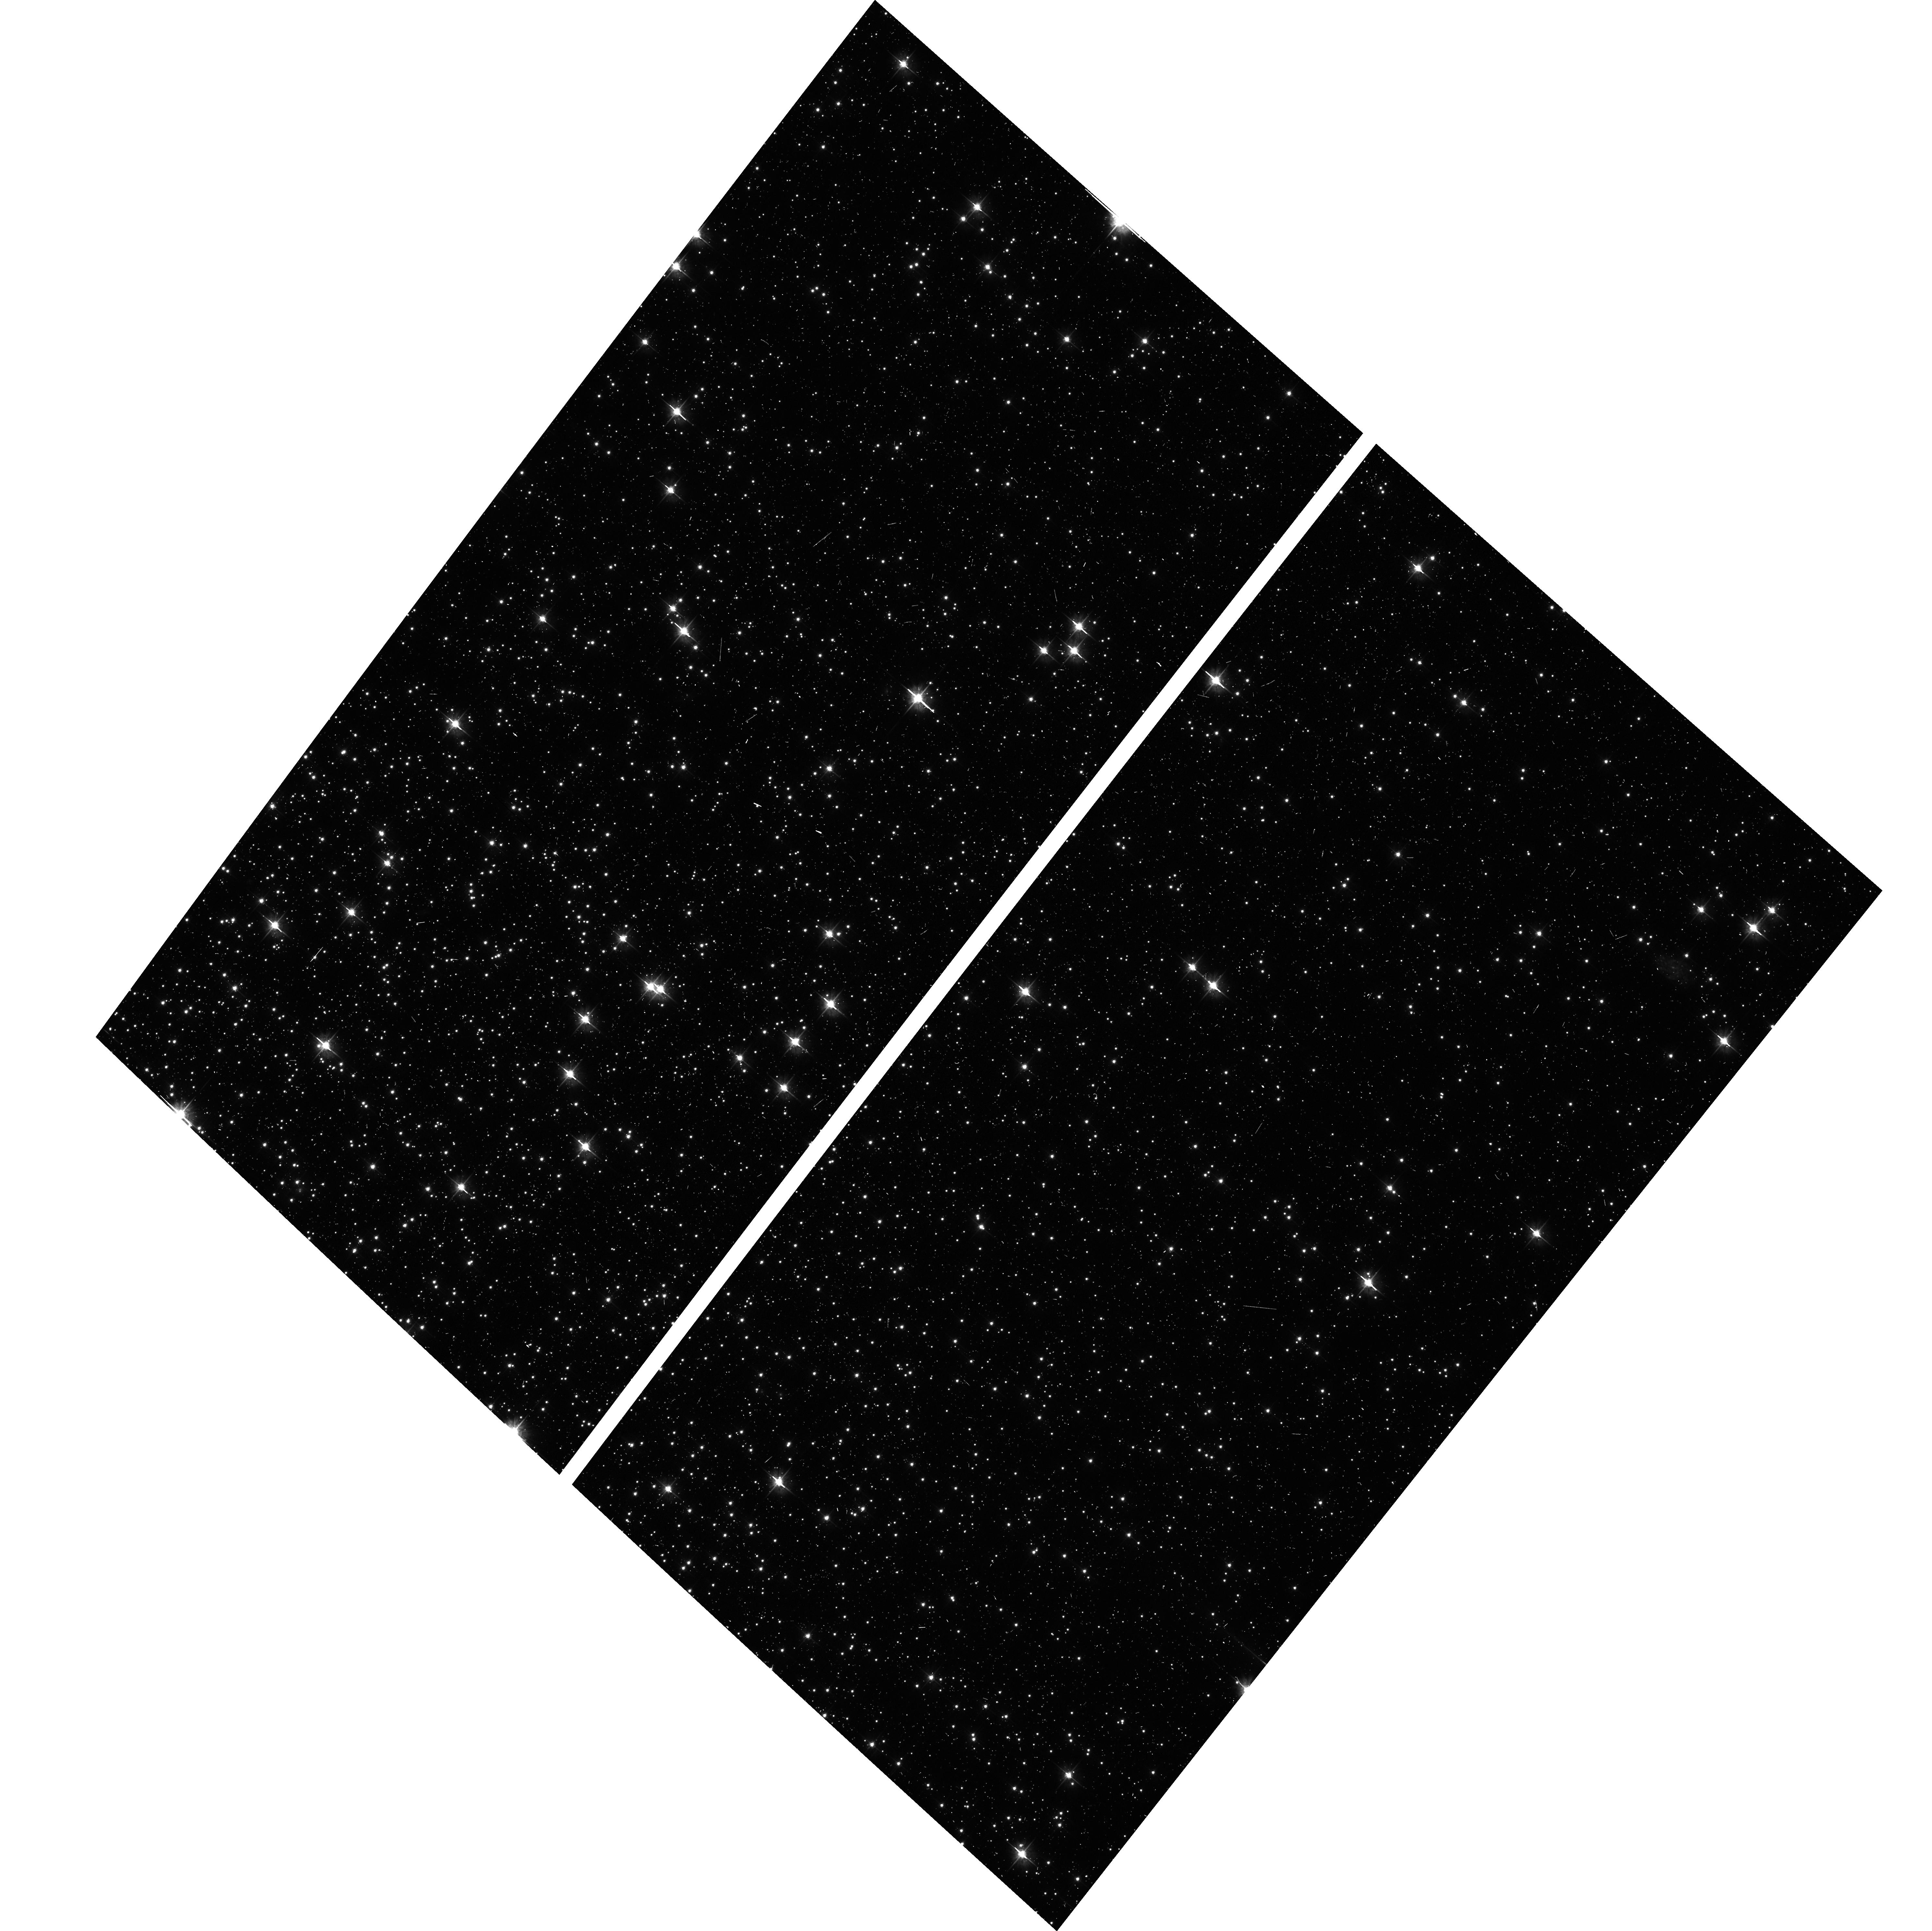
Target: NGC104-WFC. Instrument: ACS/WFC. Filter: F475W. Exposure: 6 min. Observation ID: hst_14953_01_acs_wfc_f475w_jdfw01

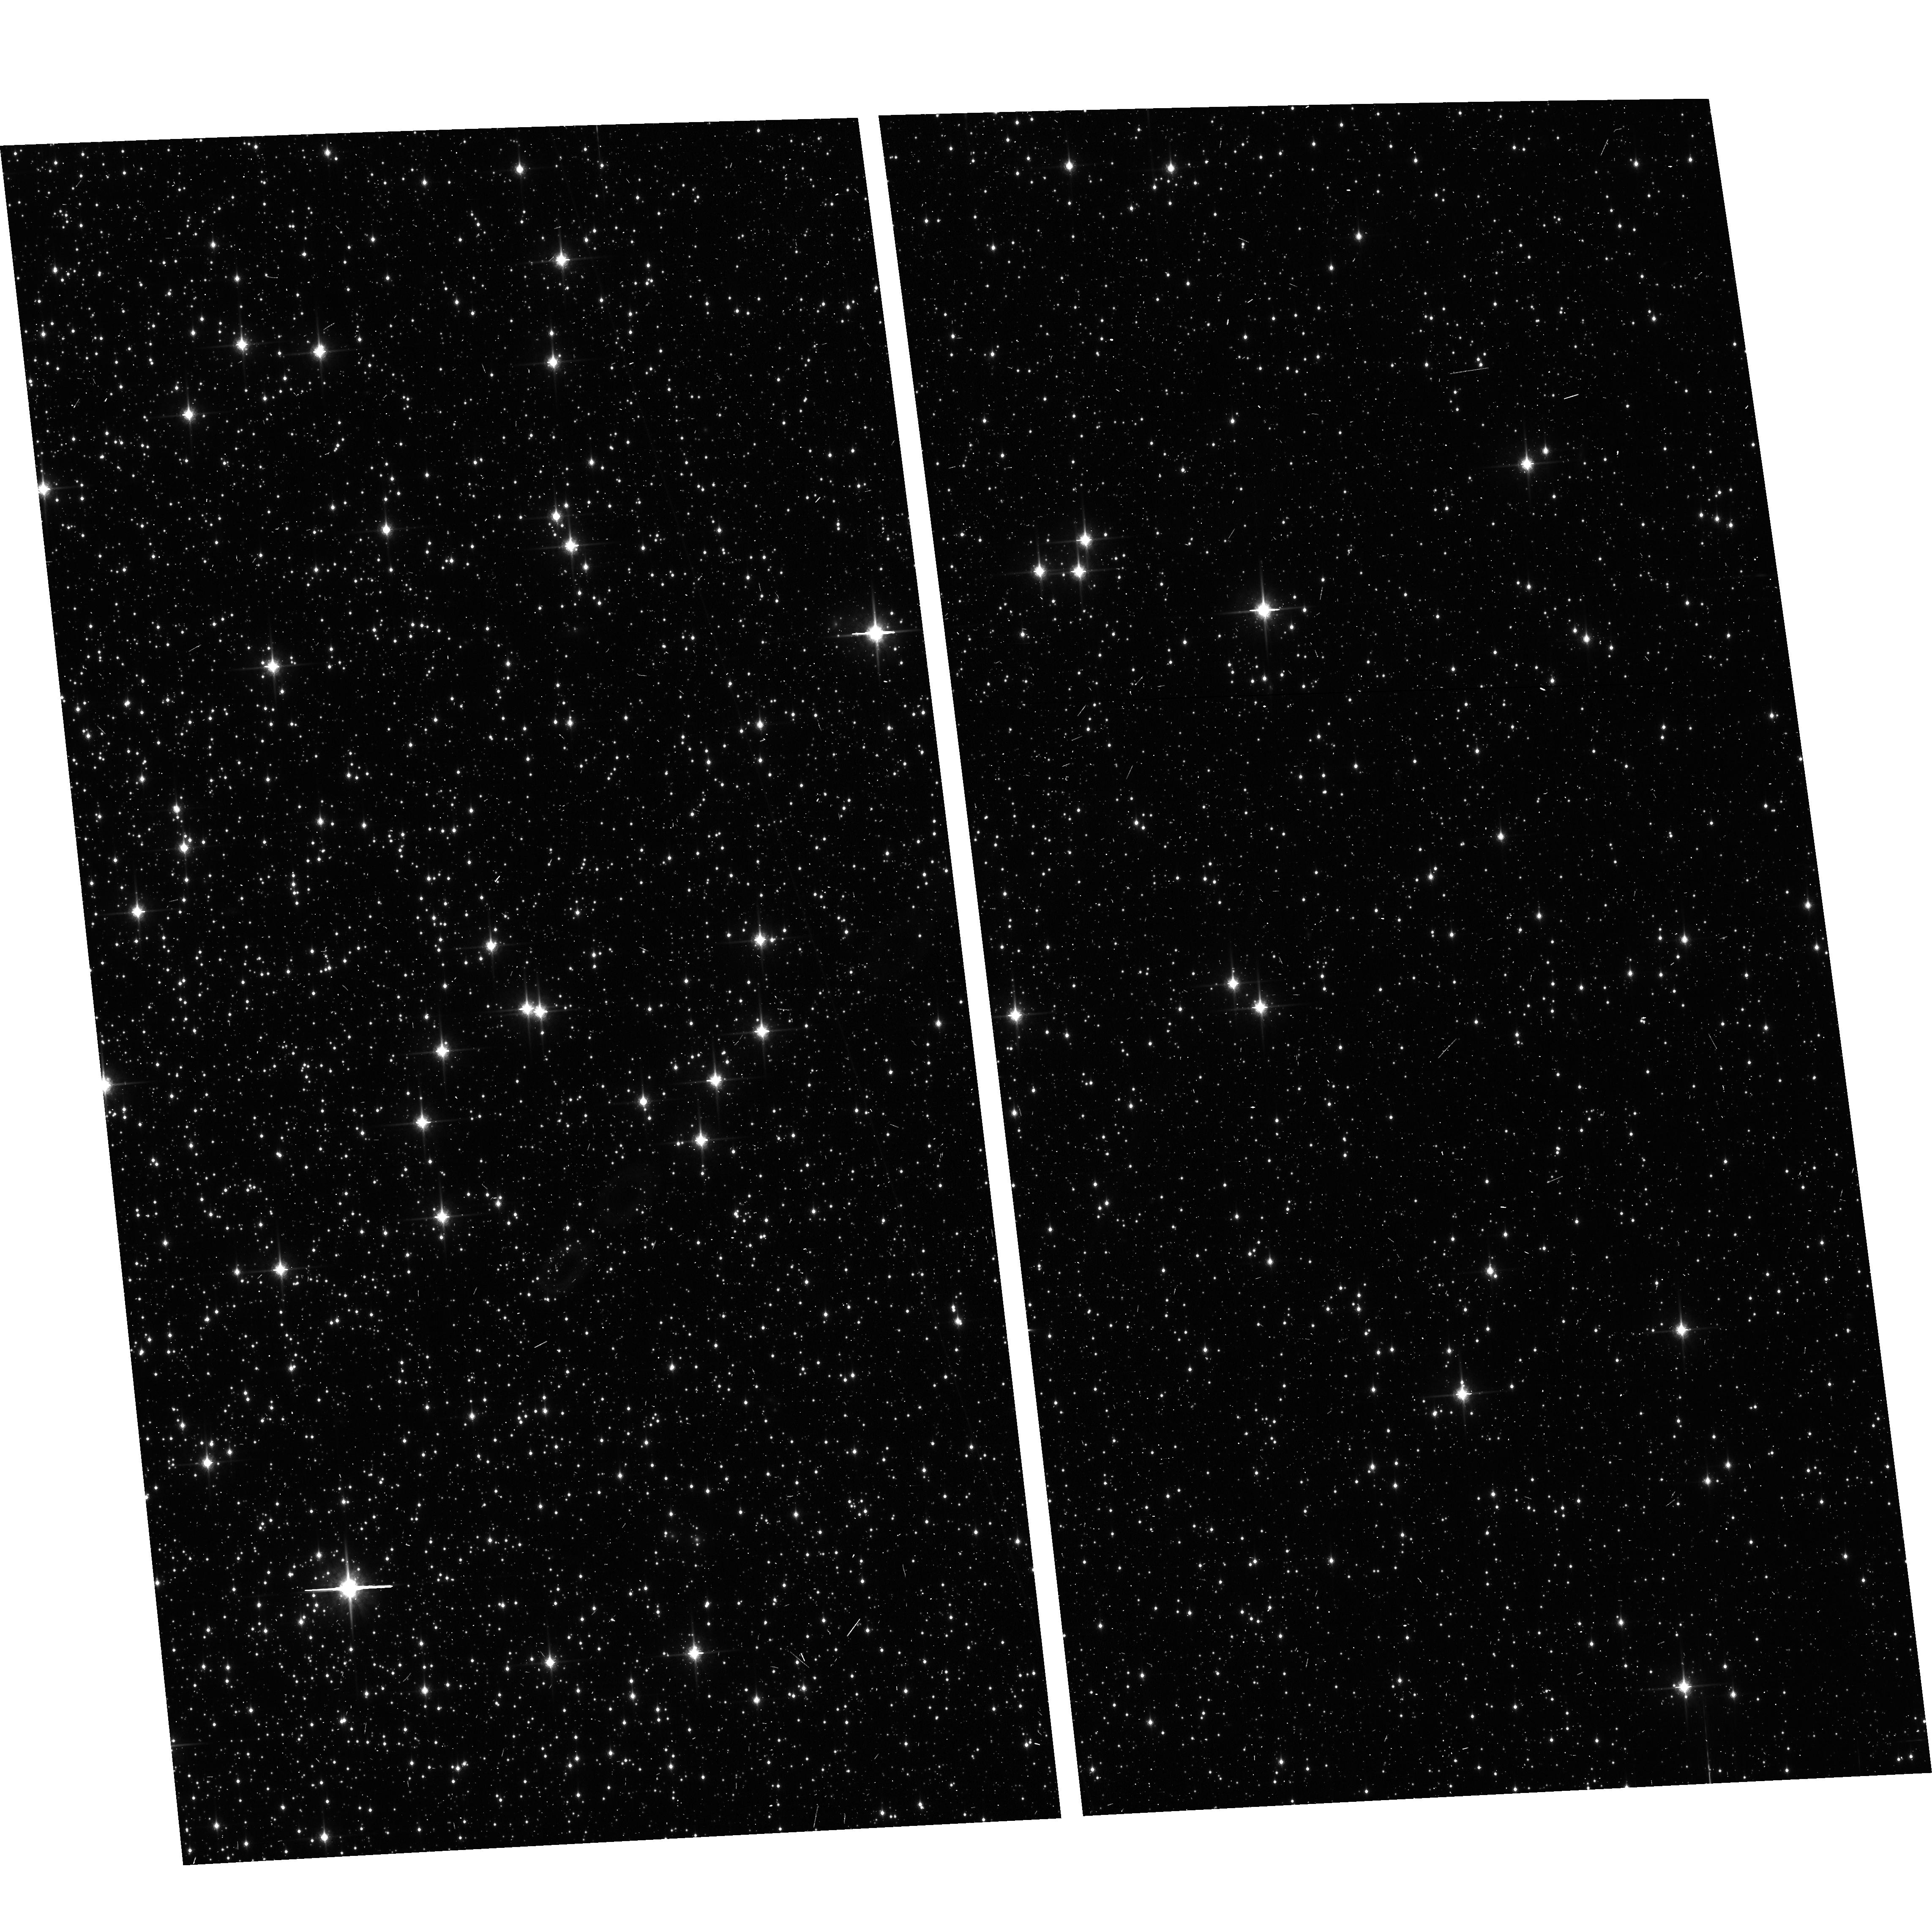
Target: NGC104-WFC. Instrument: ACS/WFC. Filter: F850LP. Exposure: 6 min. Observation ID: hst_14953_03_acs_wfc_f850lp_jdfw03

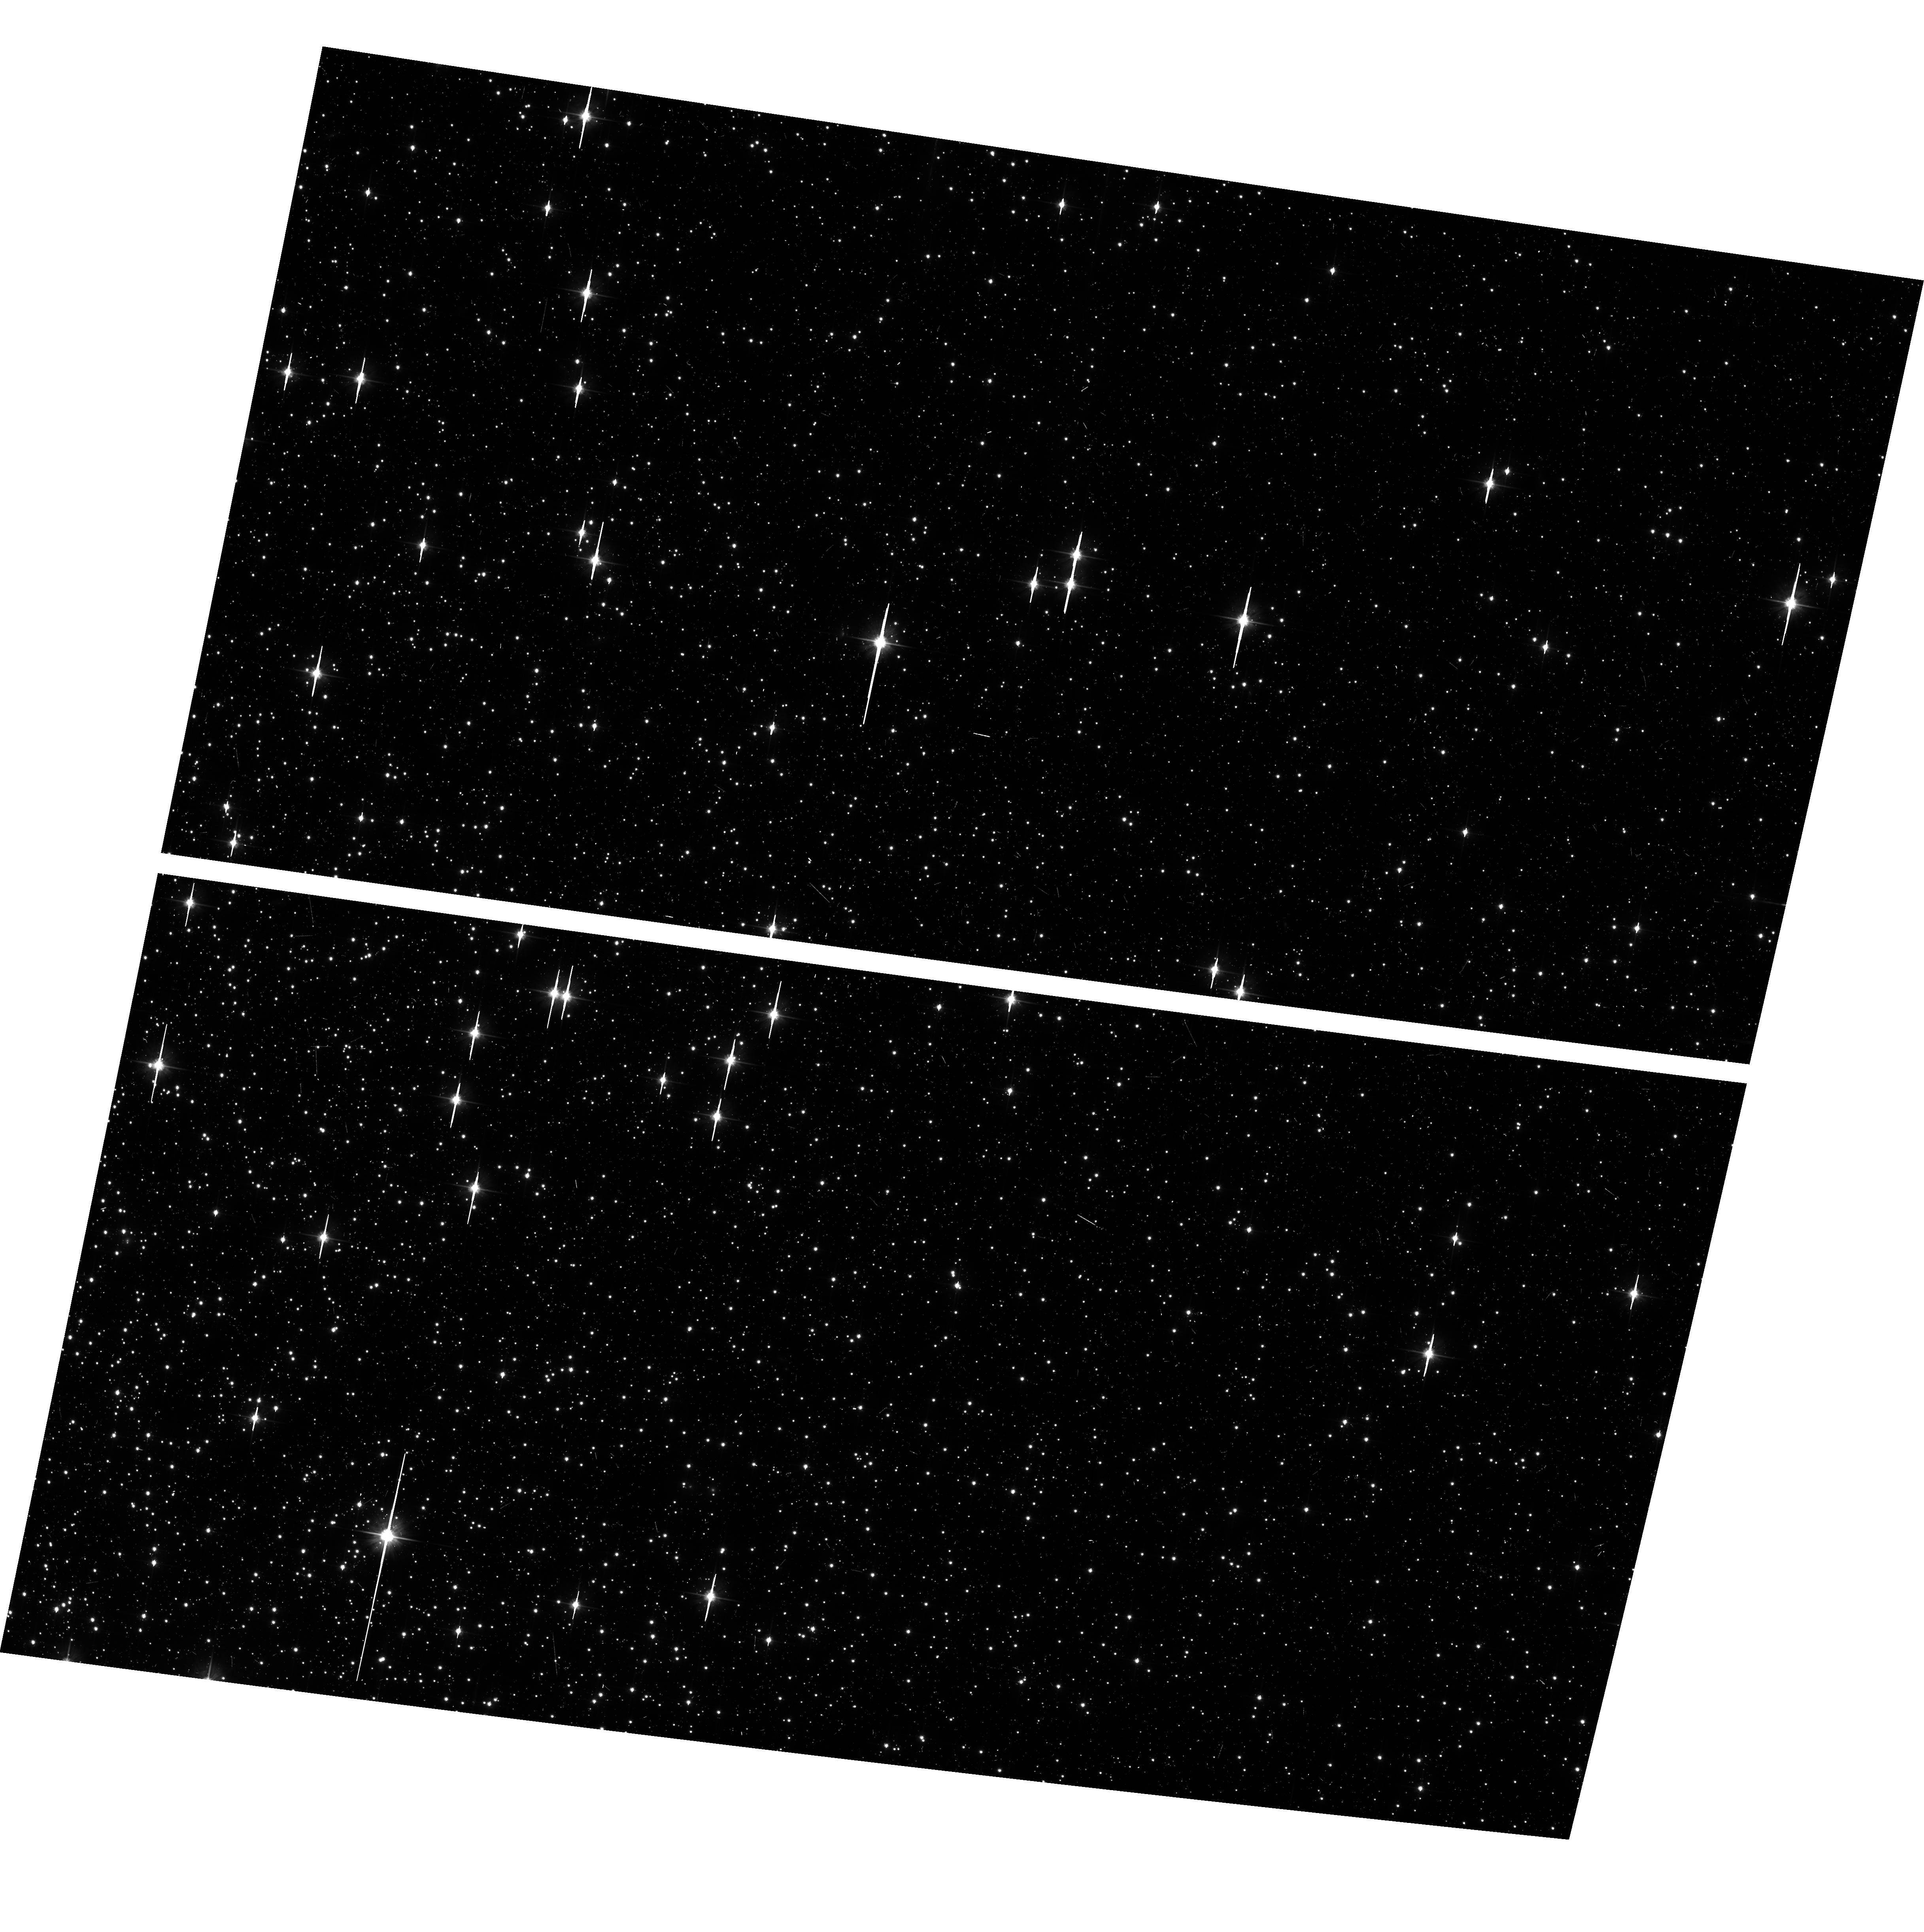
Target: NGC104-WFC. Instrument: ACS/WFC. Filter: F606W. Exposure: 6 min. Observation ID: hst_14953_02_acs_wfc_f606w_jdfw02

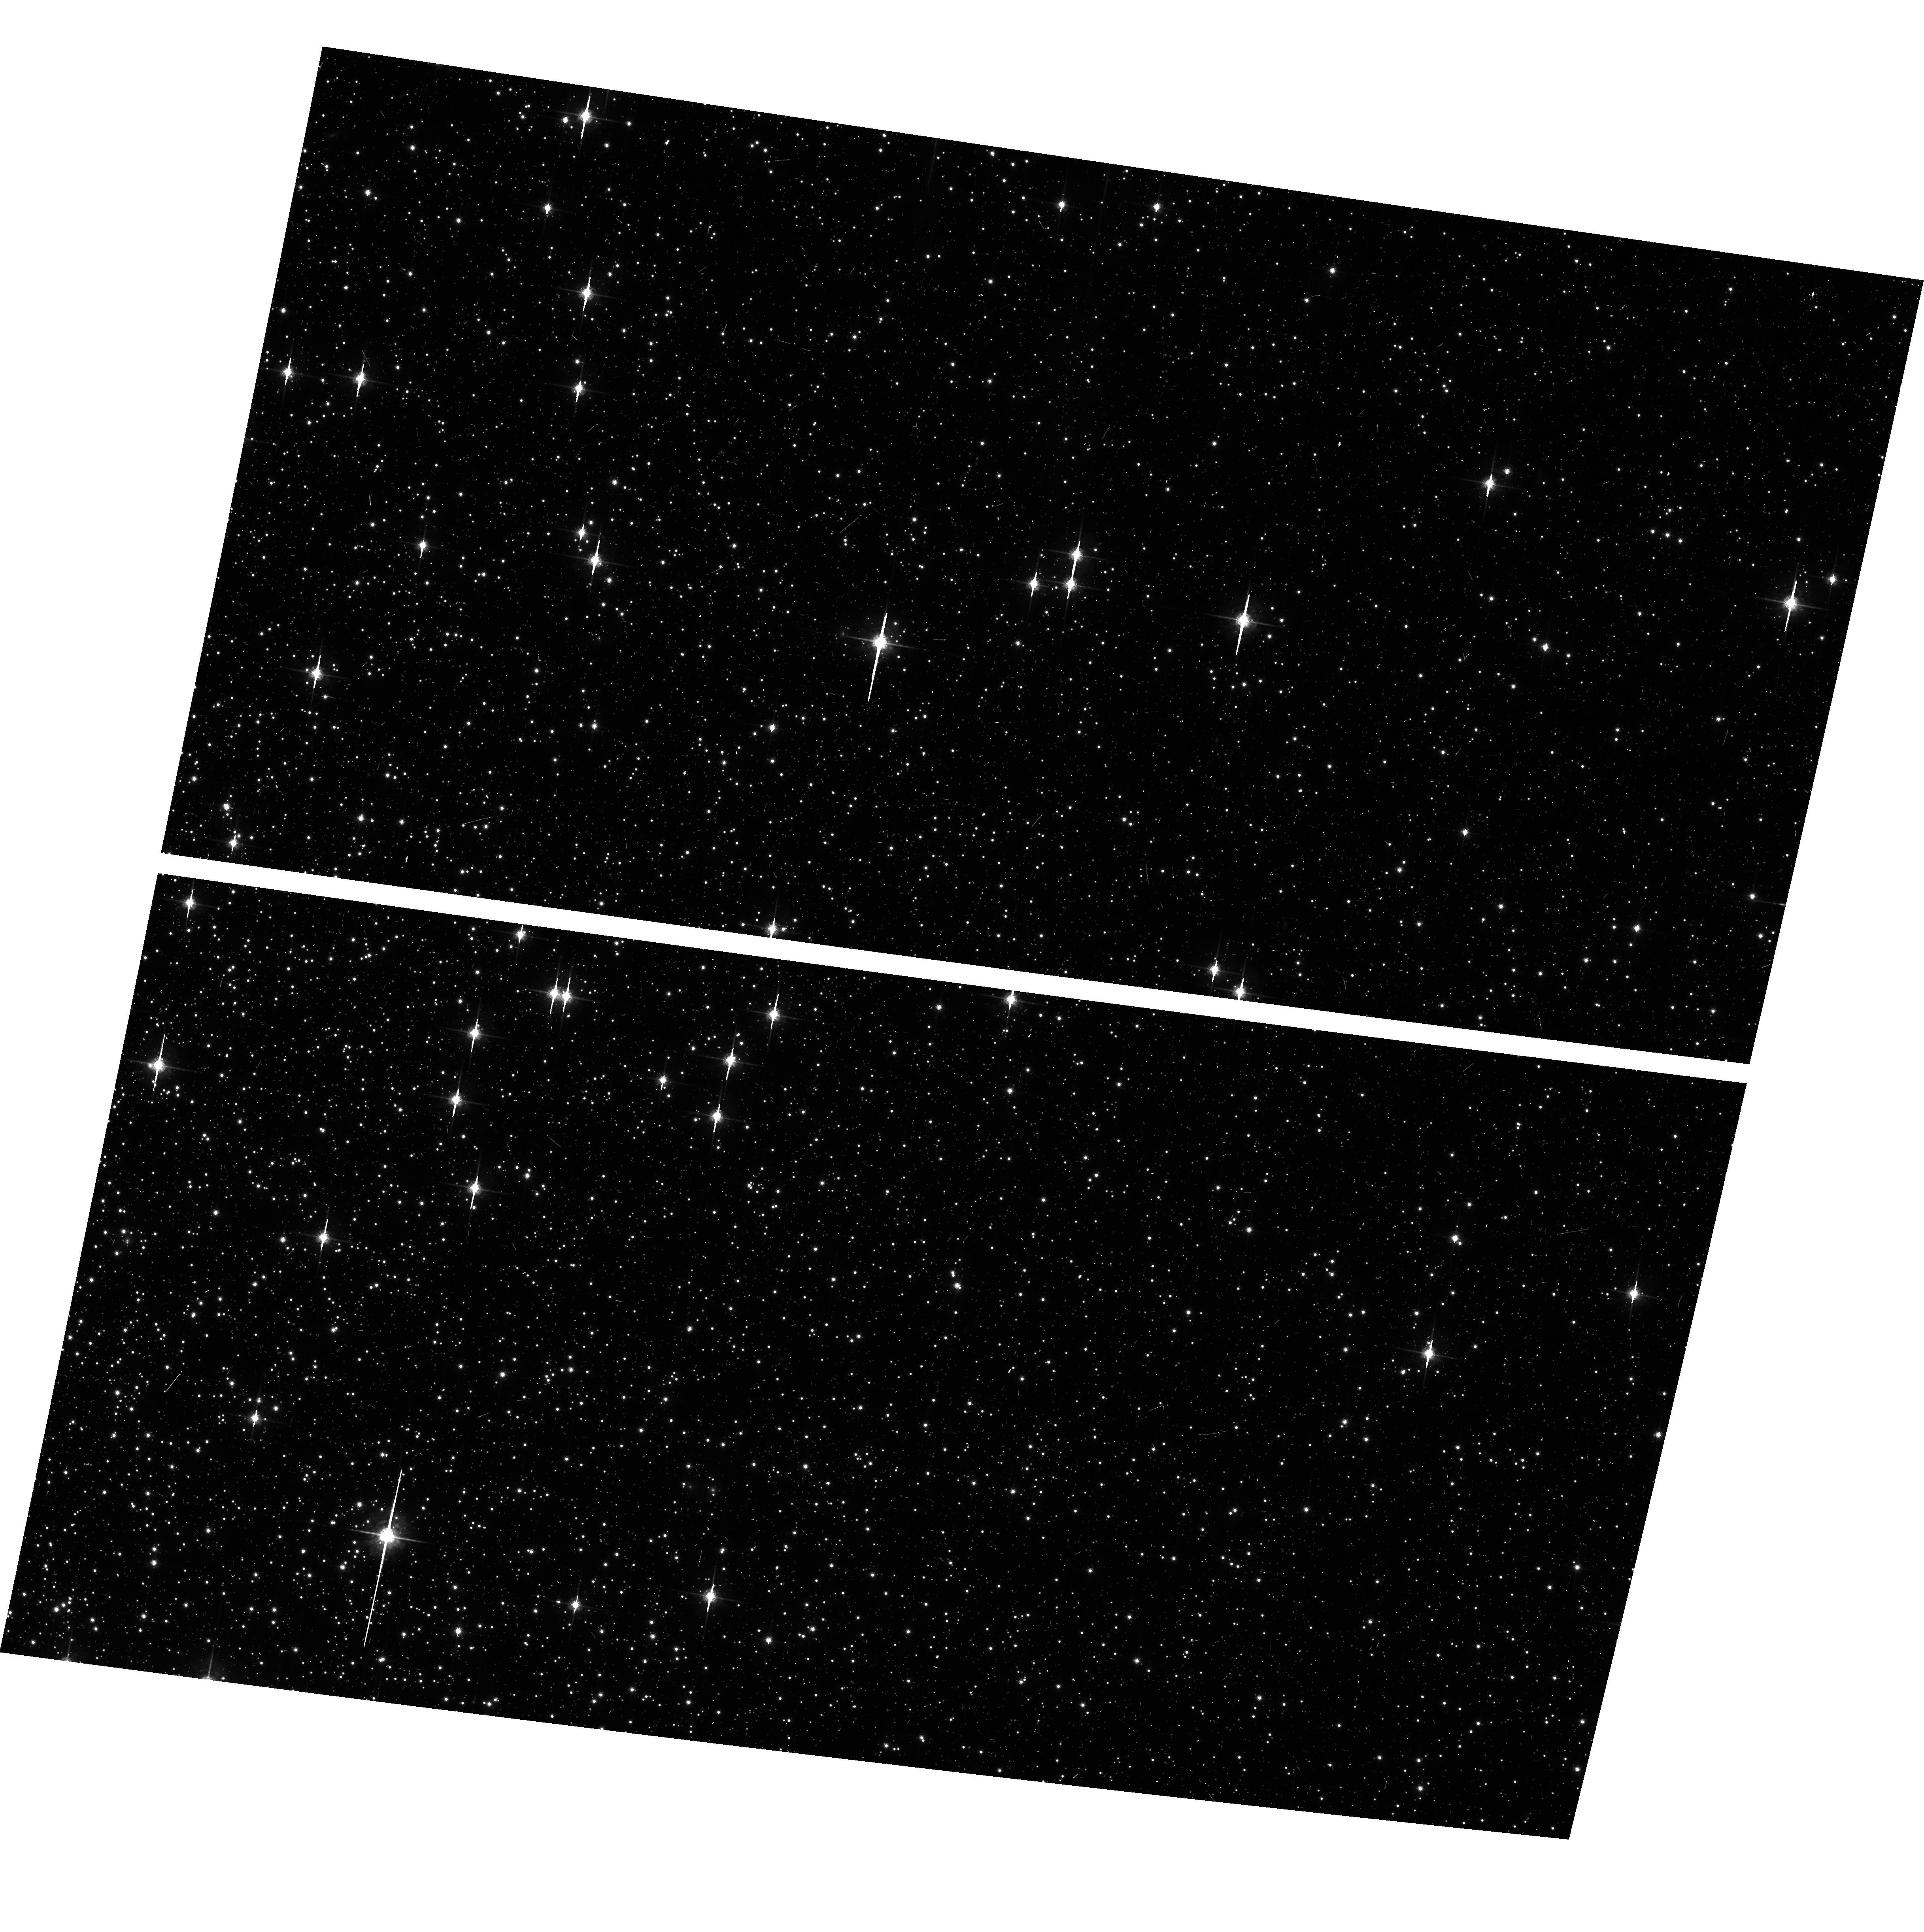
Target: NGC104-WFC. Instrument: ACS/WFC. Filter: F775W. Exposure: 6 min. Observation ID: hst_14953_02_acs_wfc_f775w_jdfw02

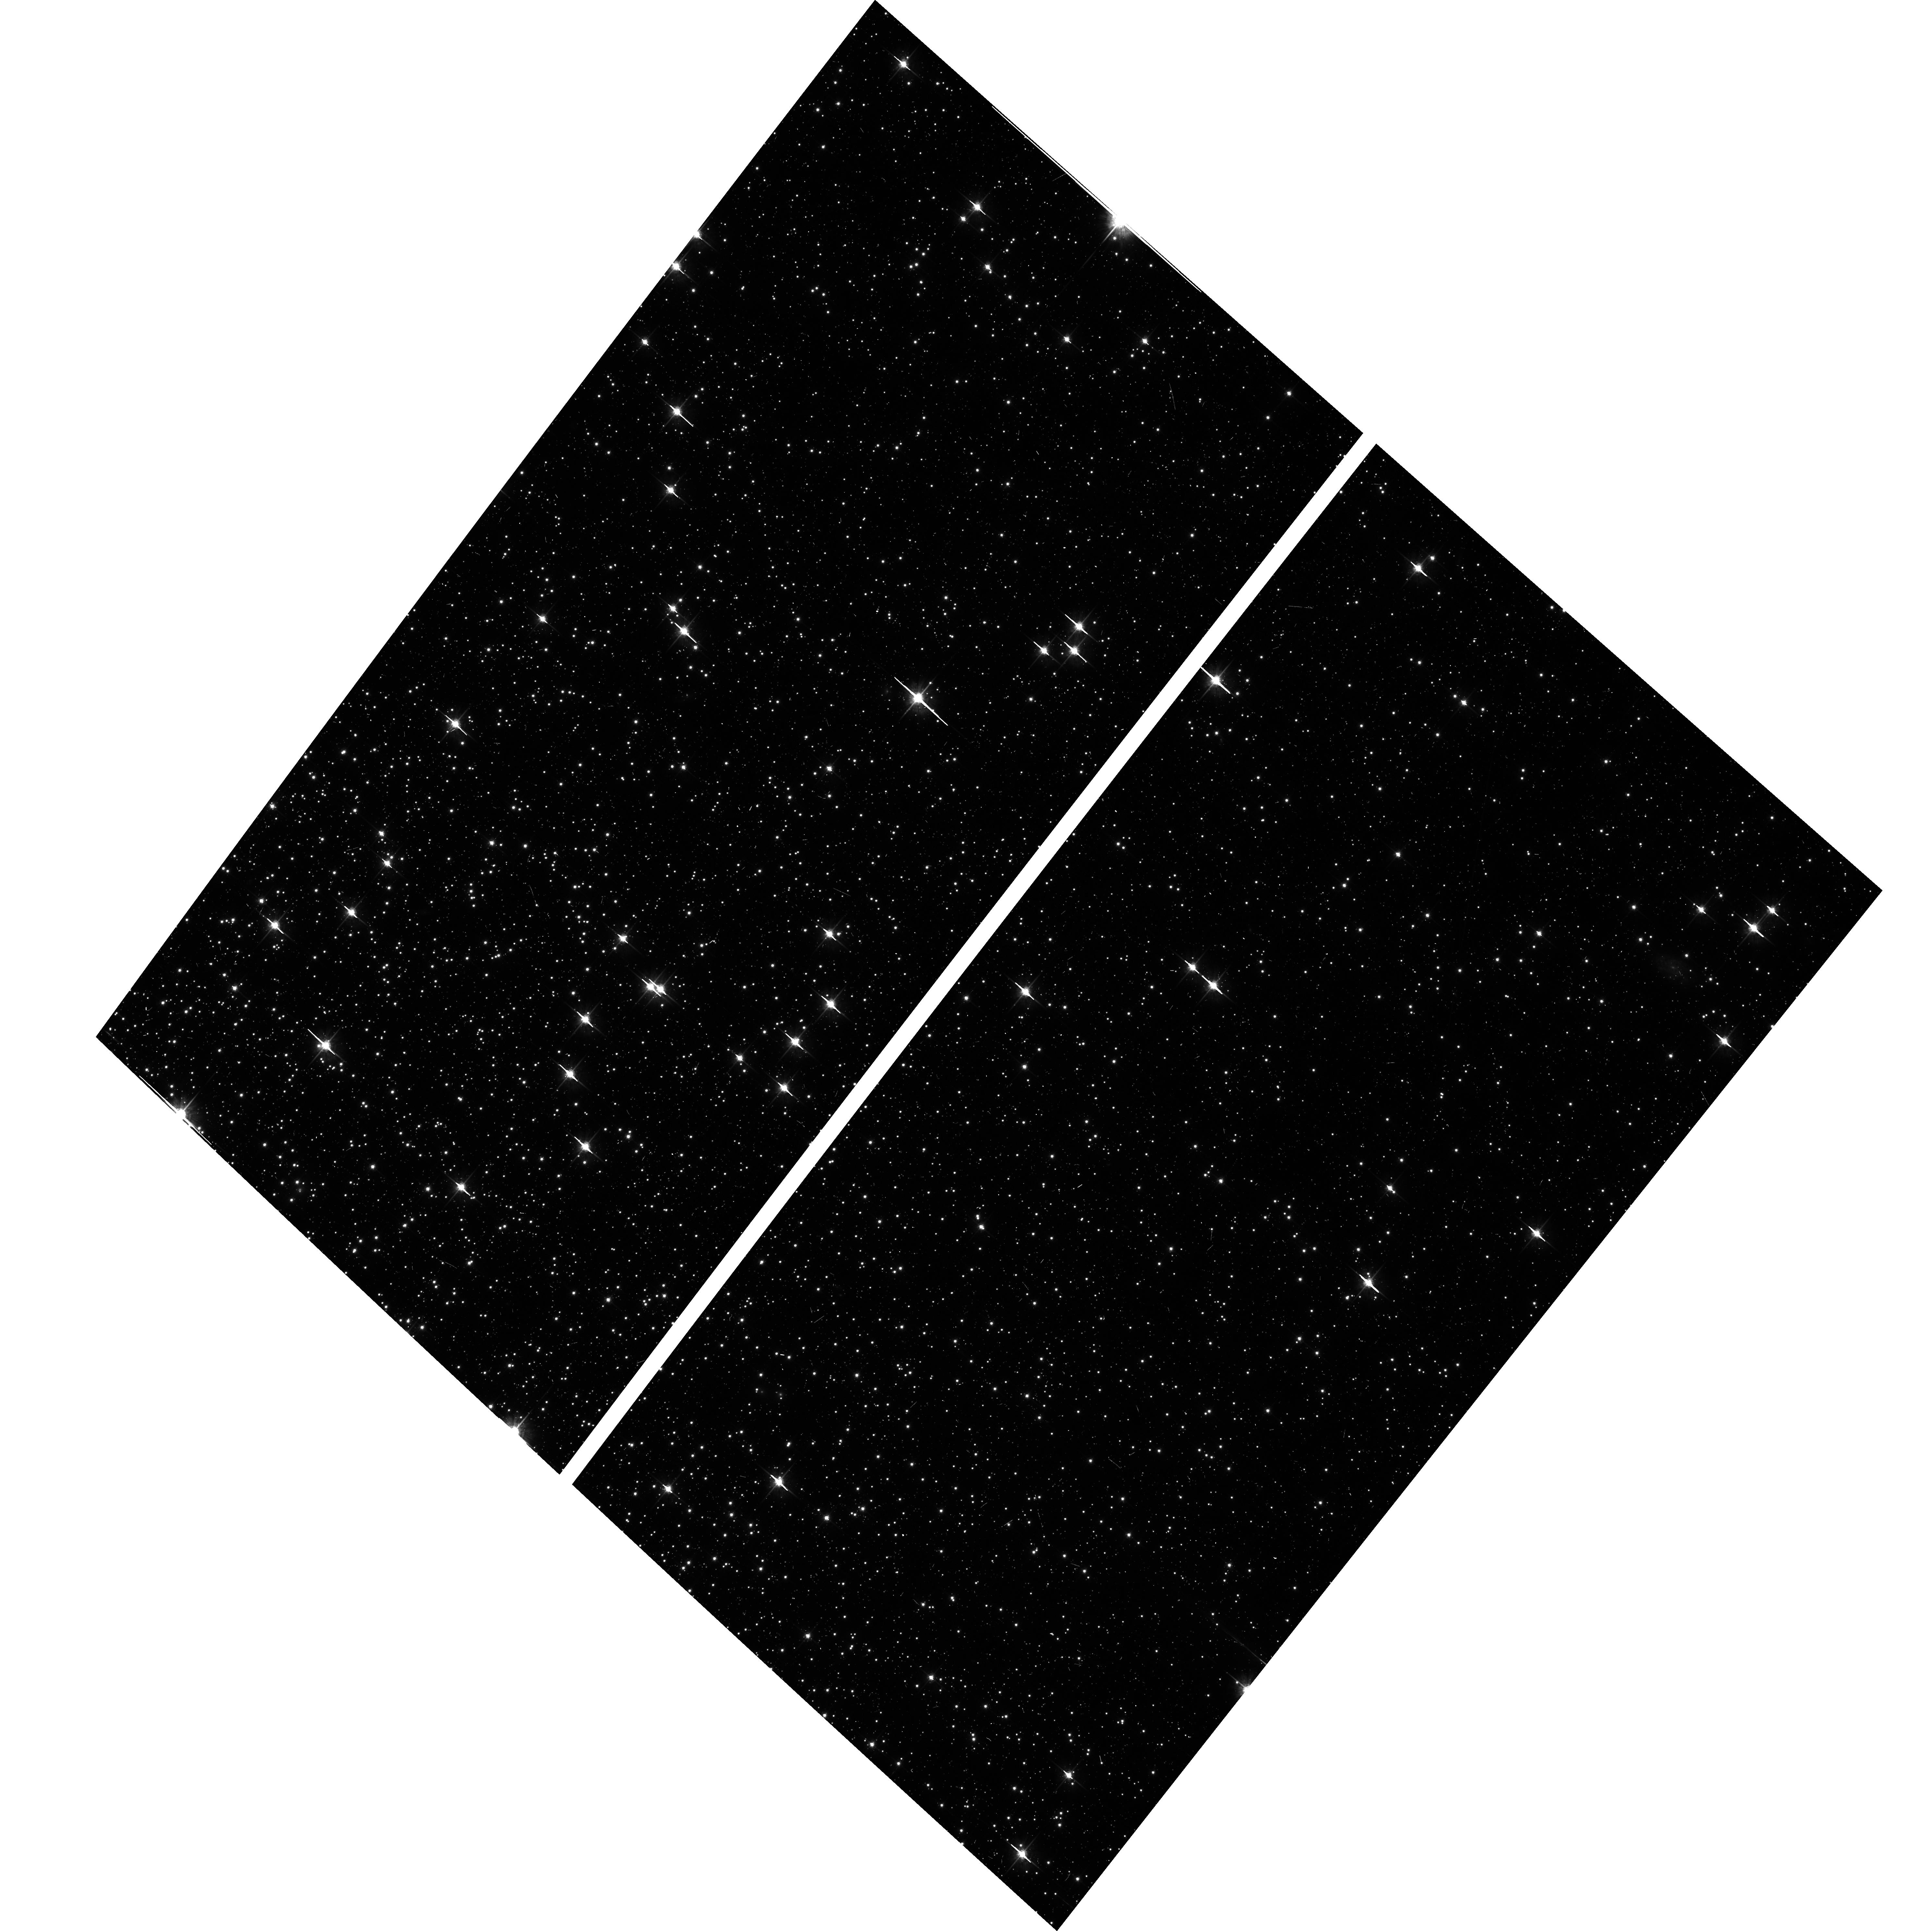
Target: NGC104-WFC. Instrument: ACS/WFC. Filter: F625W. Exposure: 6 min. Observation ID: hst_14953_01_acs_wfc_f625w_jdfw01

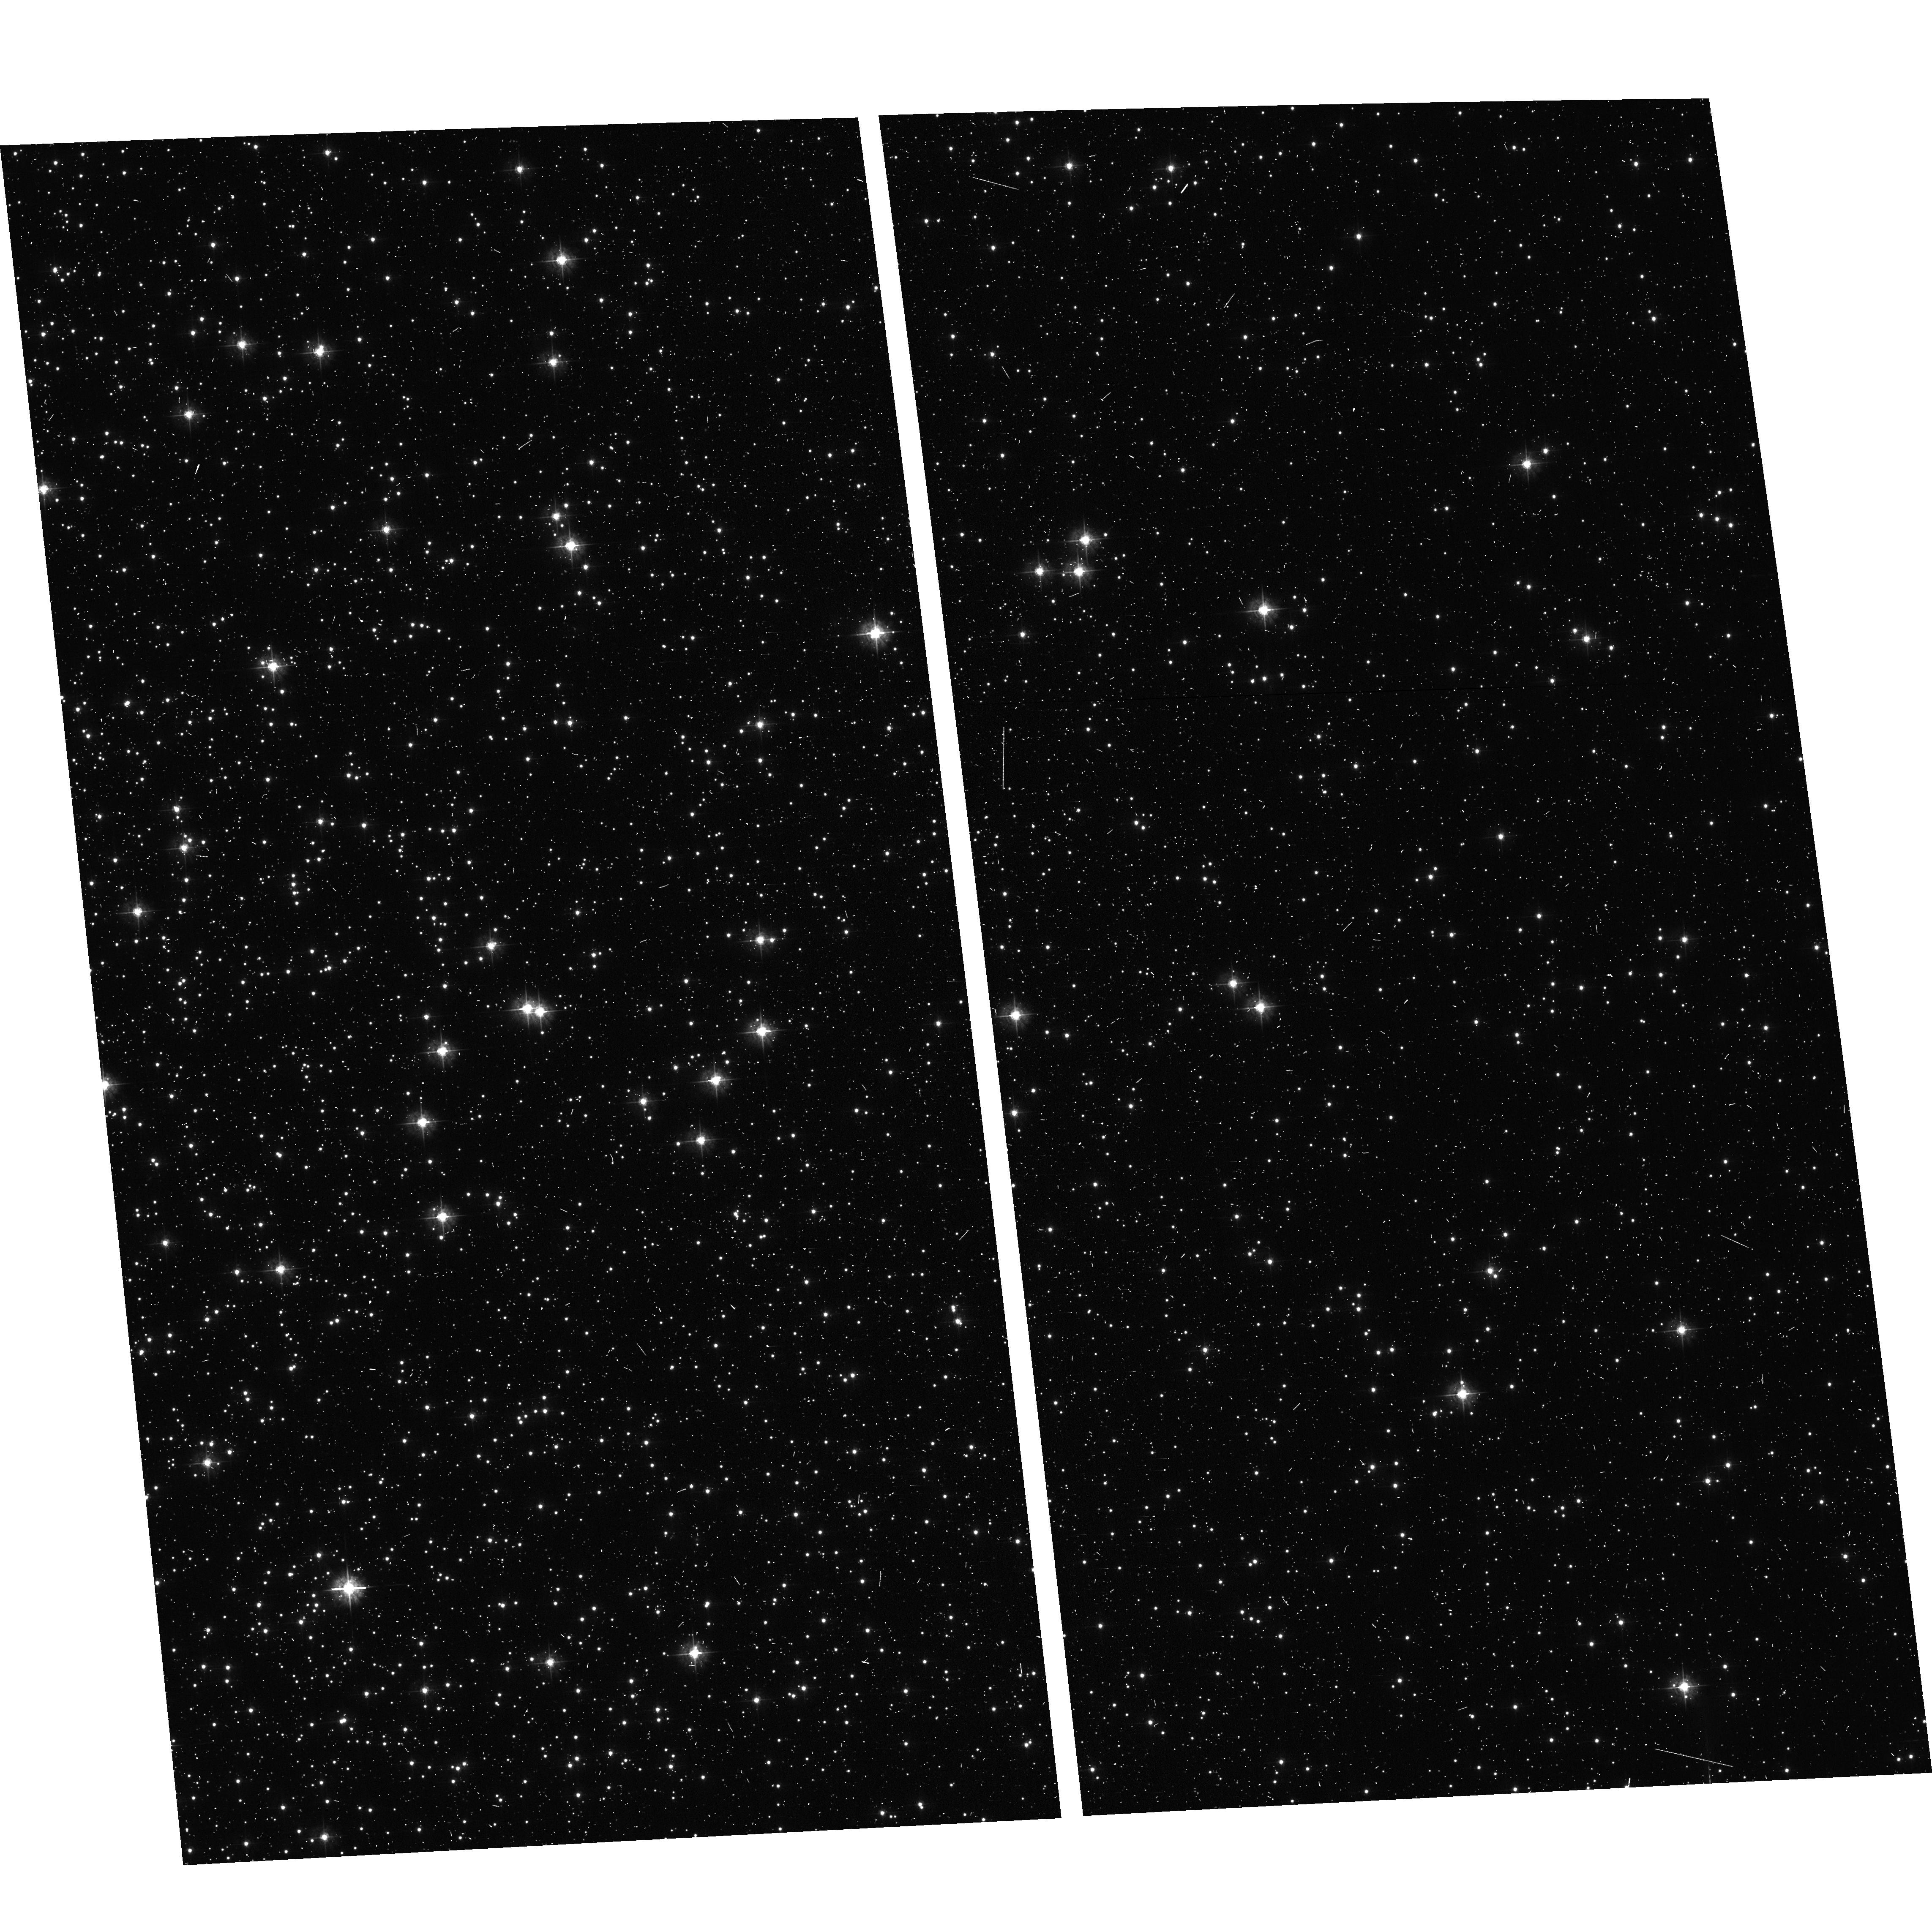
Target: NGC104-WFC. Instrument: ACS/WFC. Filter: F435W. Exposure: 6 min. Observation ID: hst_14953_03_acs_wfc_f435w_jdfw03

ACS CCD Stability Monitor (PI: Coe, Dan)

Every year, beginning with the SMOV, ACS/WFC has obtained multiband imaging of a moderately crowded stellar field in the cluster 47 Tuc (6' west of the core). The positions and magnitudes of objects are used to monitor local and large scale variations in the plate scale and the sensitivity of the detectors and to derive an independent measure of the detector CTE. Single exposures in each WFC sub-array mode (512, 1K, 2K) allow us to verify that photometry obtained in full-frame and in sub-array modes are repeatable to better than 1%. This test is important for the ACS Photometric Cross-Calibration program, which uses sub-array exposures.